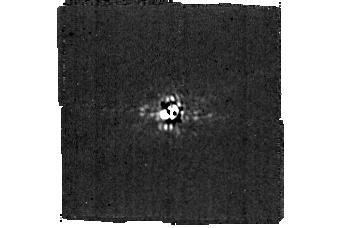
Target: LKCA15. Instrument: MIRI/CORON. Filter: F1140C+4QPM_1140. Exposure: 1.7 h. Observation ID: jw03254-c1016_t001_miri_f1140c-mask1140

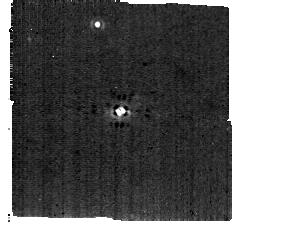
Target: J1842. Instrument: MIRI/CORON. Filter: F1140C+4QPM_1140. Exposure: 1.3 h. Observation ID: jw03254-c1017_t004_miri_f1140c-mask1140

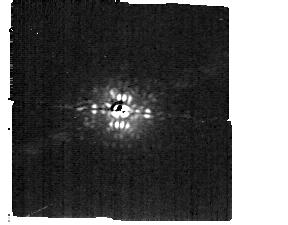
Target: J1615. Instrument: MIRI/CORON. Filter: F1140C+4QPM_1140. Exposure: 1 h. Observation ID: jw03254-c1018_t007_miri_f1140c-mask1140

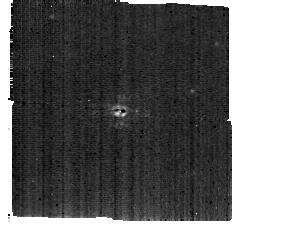
Target: SYCHA. Instrument: MIRI/CORON. Filter: F1140C+4QPM_1140. Exposure: 1.3 h. Observation ID: jw03254-c1019_t010_miri_f1140c-mask1140

Direct detection of kinematically-detected protoplanet candidates (PI: Benisty, Myriam)

To understand how a planet forms and accretes its atmosphere, we must first detect a sample of protoplanets which are in this late stage of their formation. The presence of such protoplanets is readily inferred with high spatial and spectral resolution observations from the Atacama Large Millimeter Array, revealing the characteristic kinematic signatures associated with embedded, giant protoplanets. Forward modeling of these hydrodynamic features yields robust constraints on the locations and masses of the perturbing protoplanets, providing a sample which represents the best opportunity to study the process of atmospheric accretion. We have selected the four most promising sources to observe with MIRI to: (1) confirm the planetary nature of the kinematic features observed at sub-mm wavelengths, and (2) place initial constraints on the luminosity of the protoplanets. These goals are the critical first steps in developing comprehensive multi-wavelength follow-up observations of these protoplanets. Extensive modeling has demonstrated that coronographic observations at 11.4 um with JWST/MIRI allow for the most sensitive searches for such objects, balancing the intrinsic wavelength-dependent brightness of the young protoplanets with the expected extinction from surrounding disk material. At these mid infrared wavelengths, space-based observations are essential for these goals owing to the stability and sensitivity unachievable by ground-based facilities.